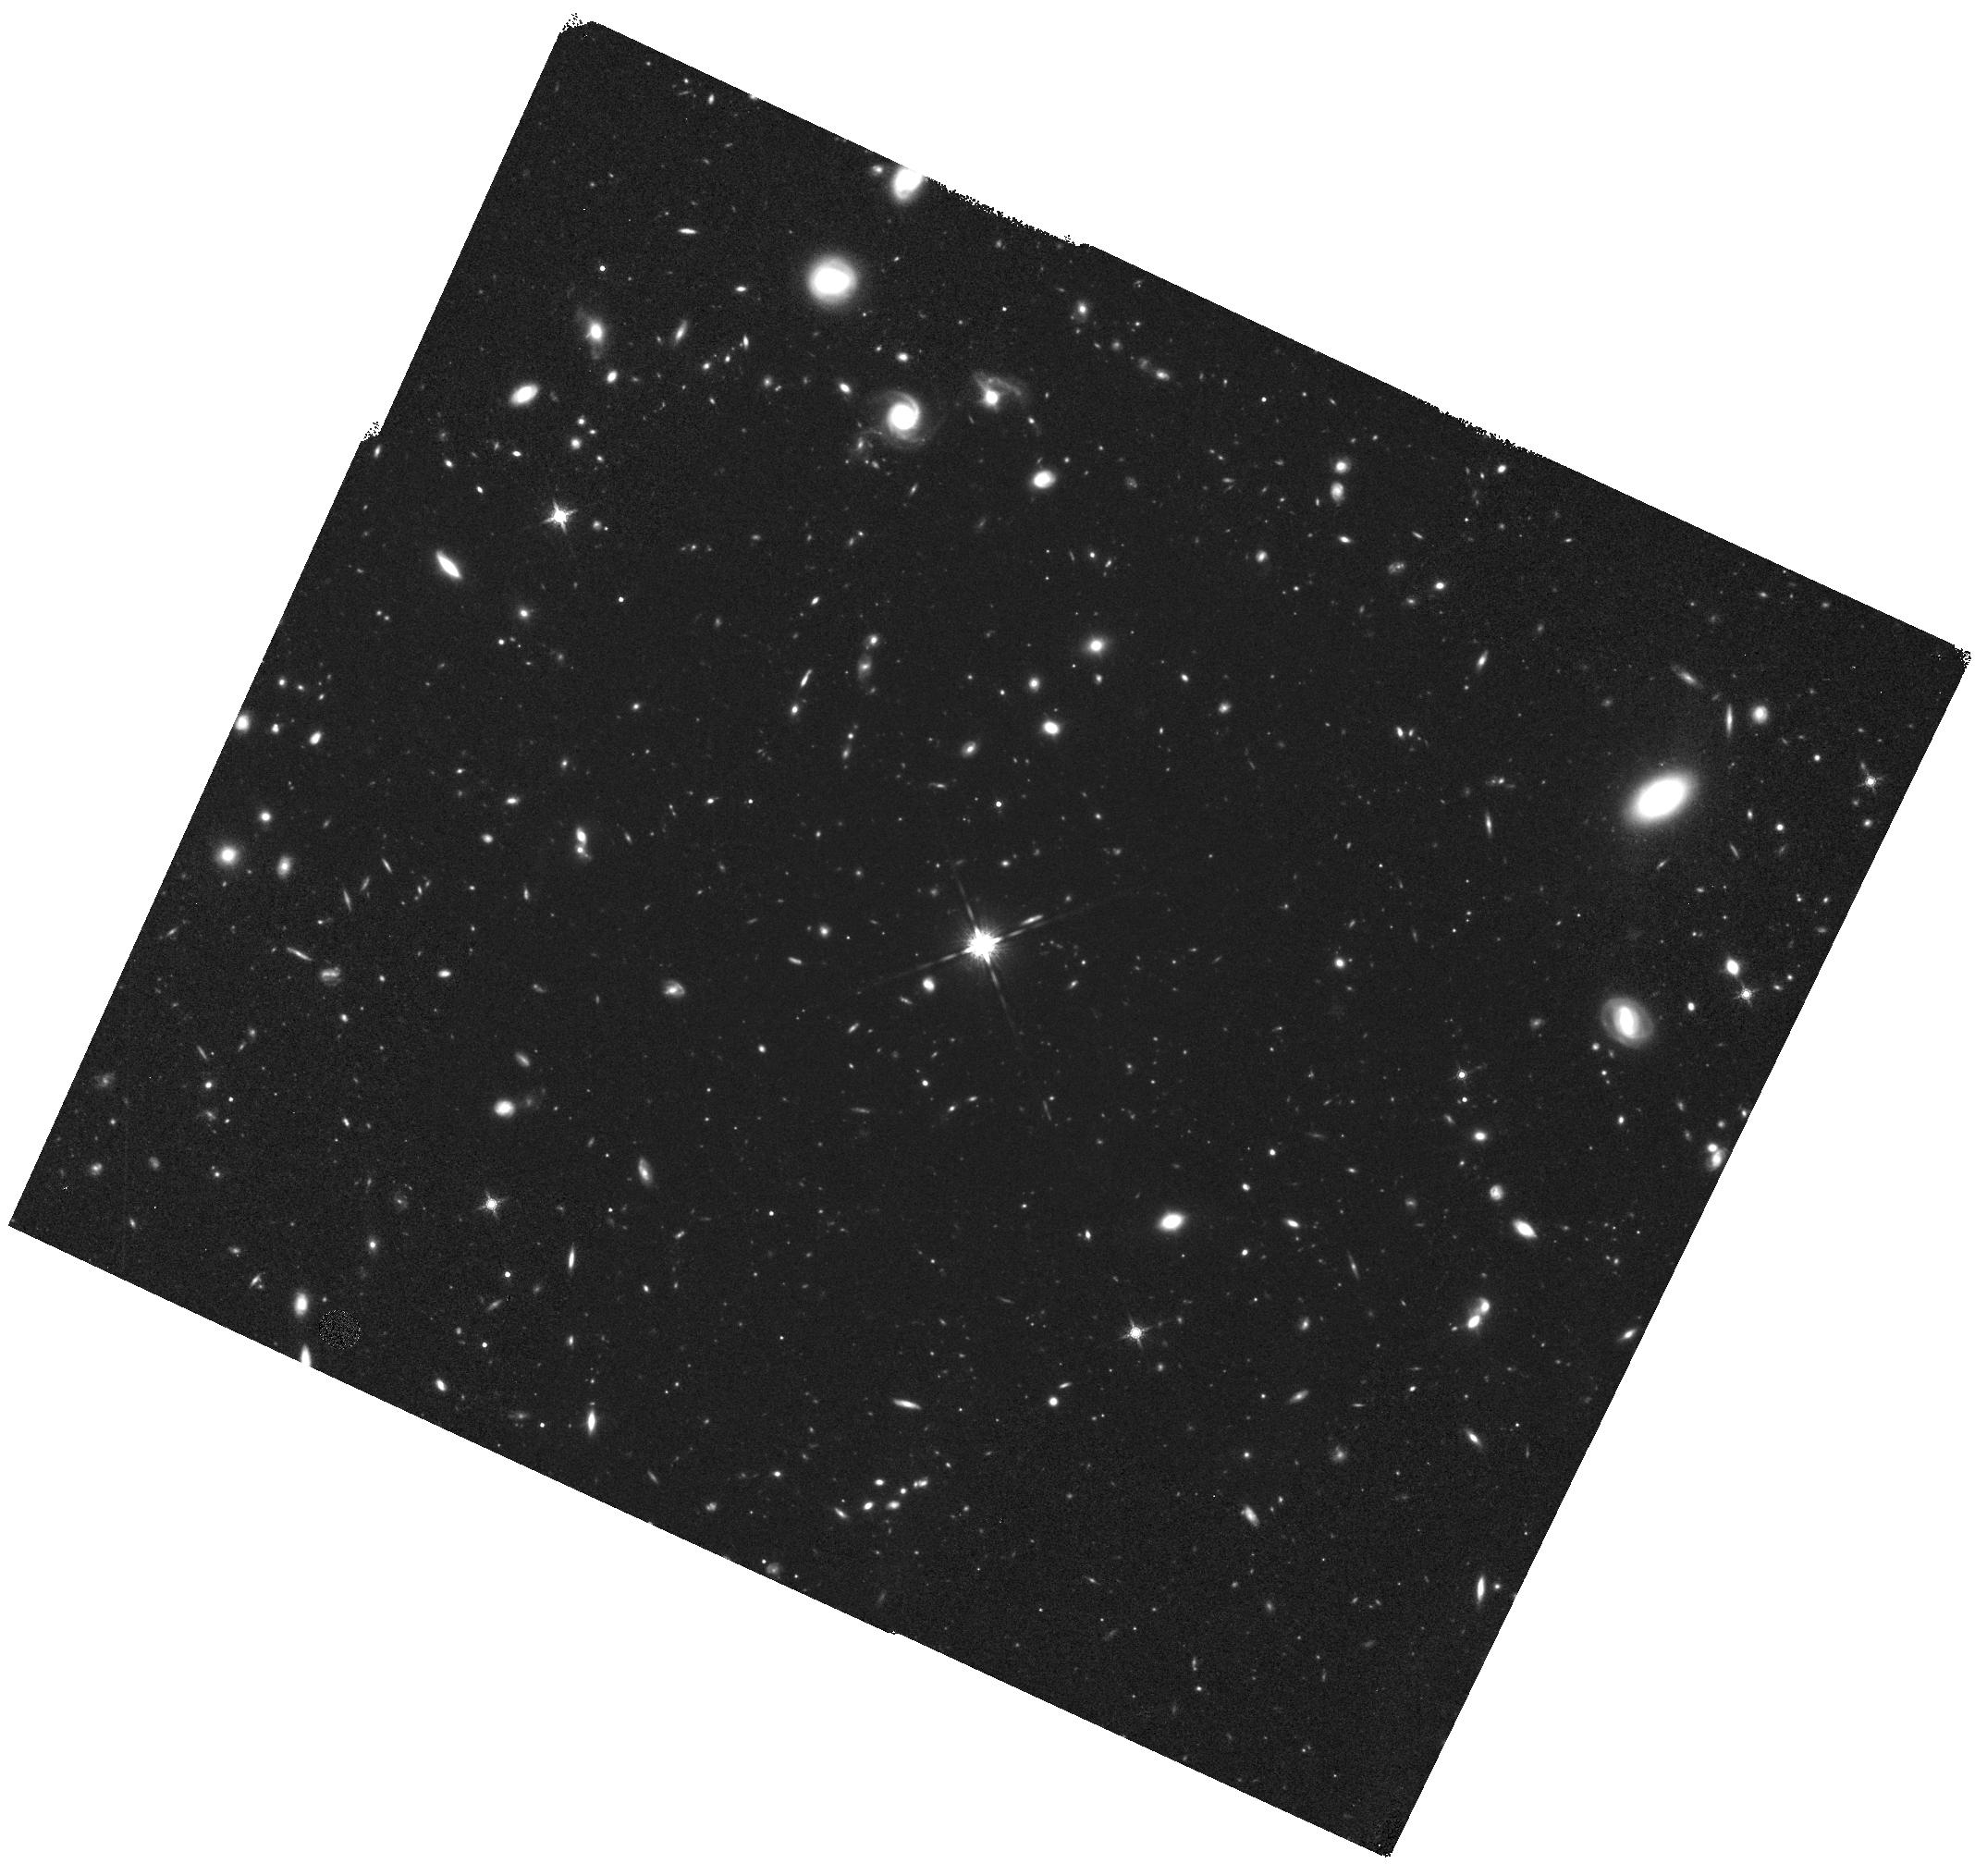
Target: GD153
Instrument: WFC3/IR
Filter: F160W
Exposure: 2.2 h
Observation ID: hst_11921_01_wfc3_ir_f160w_ibbp01

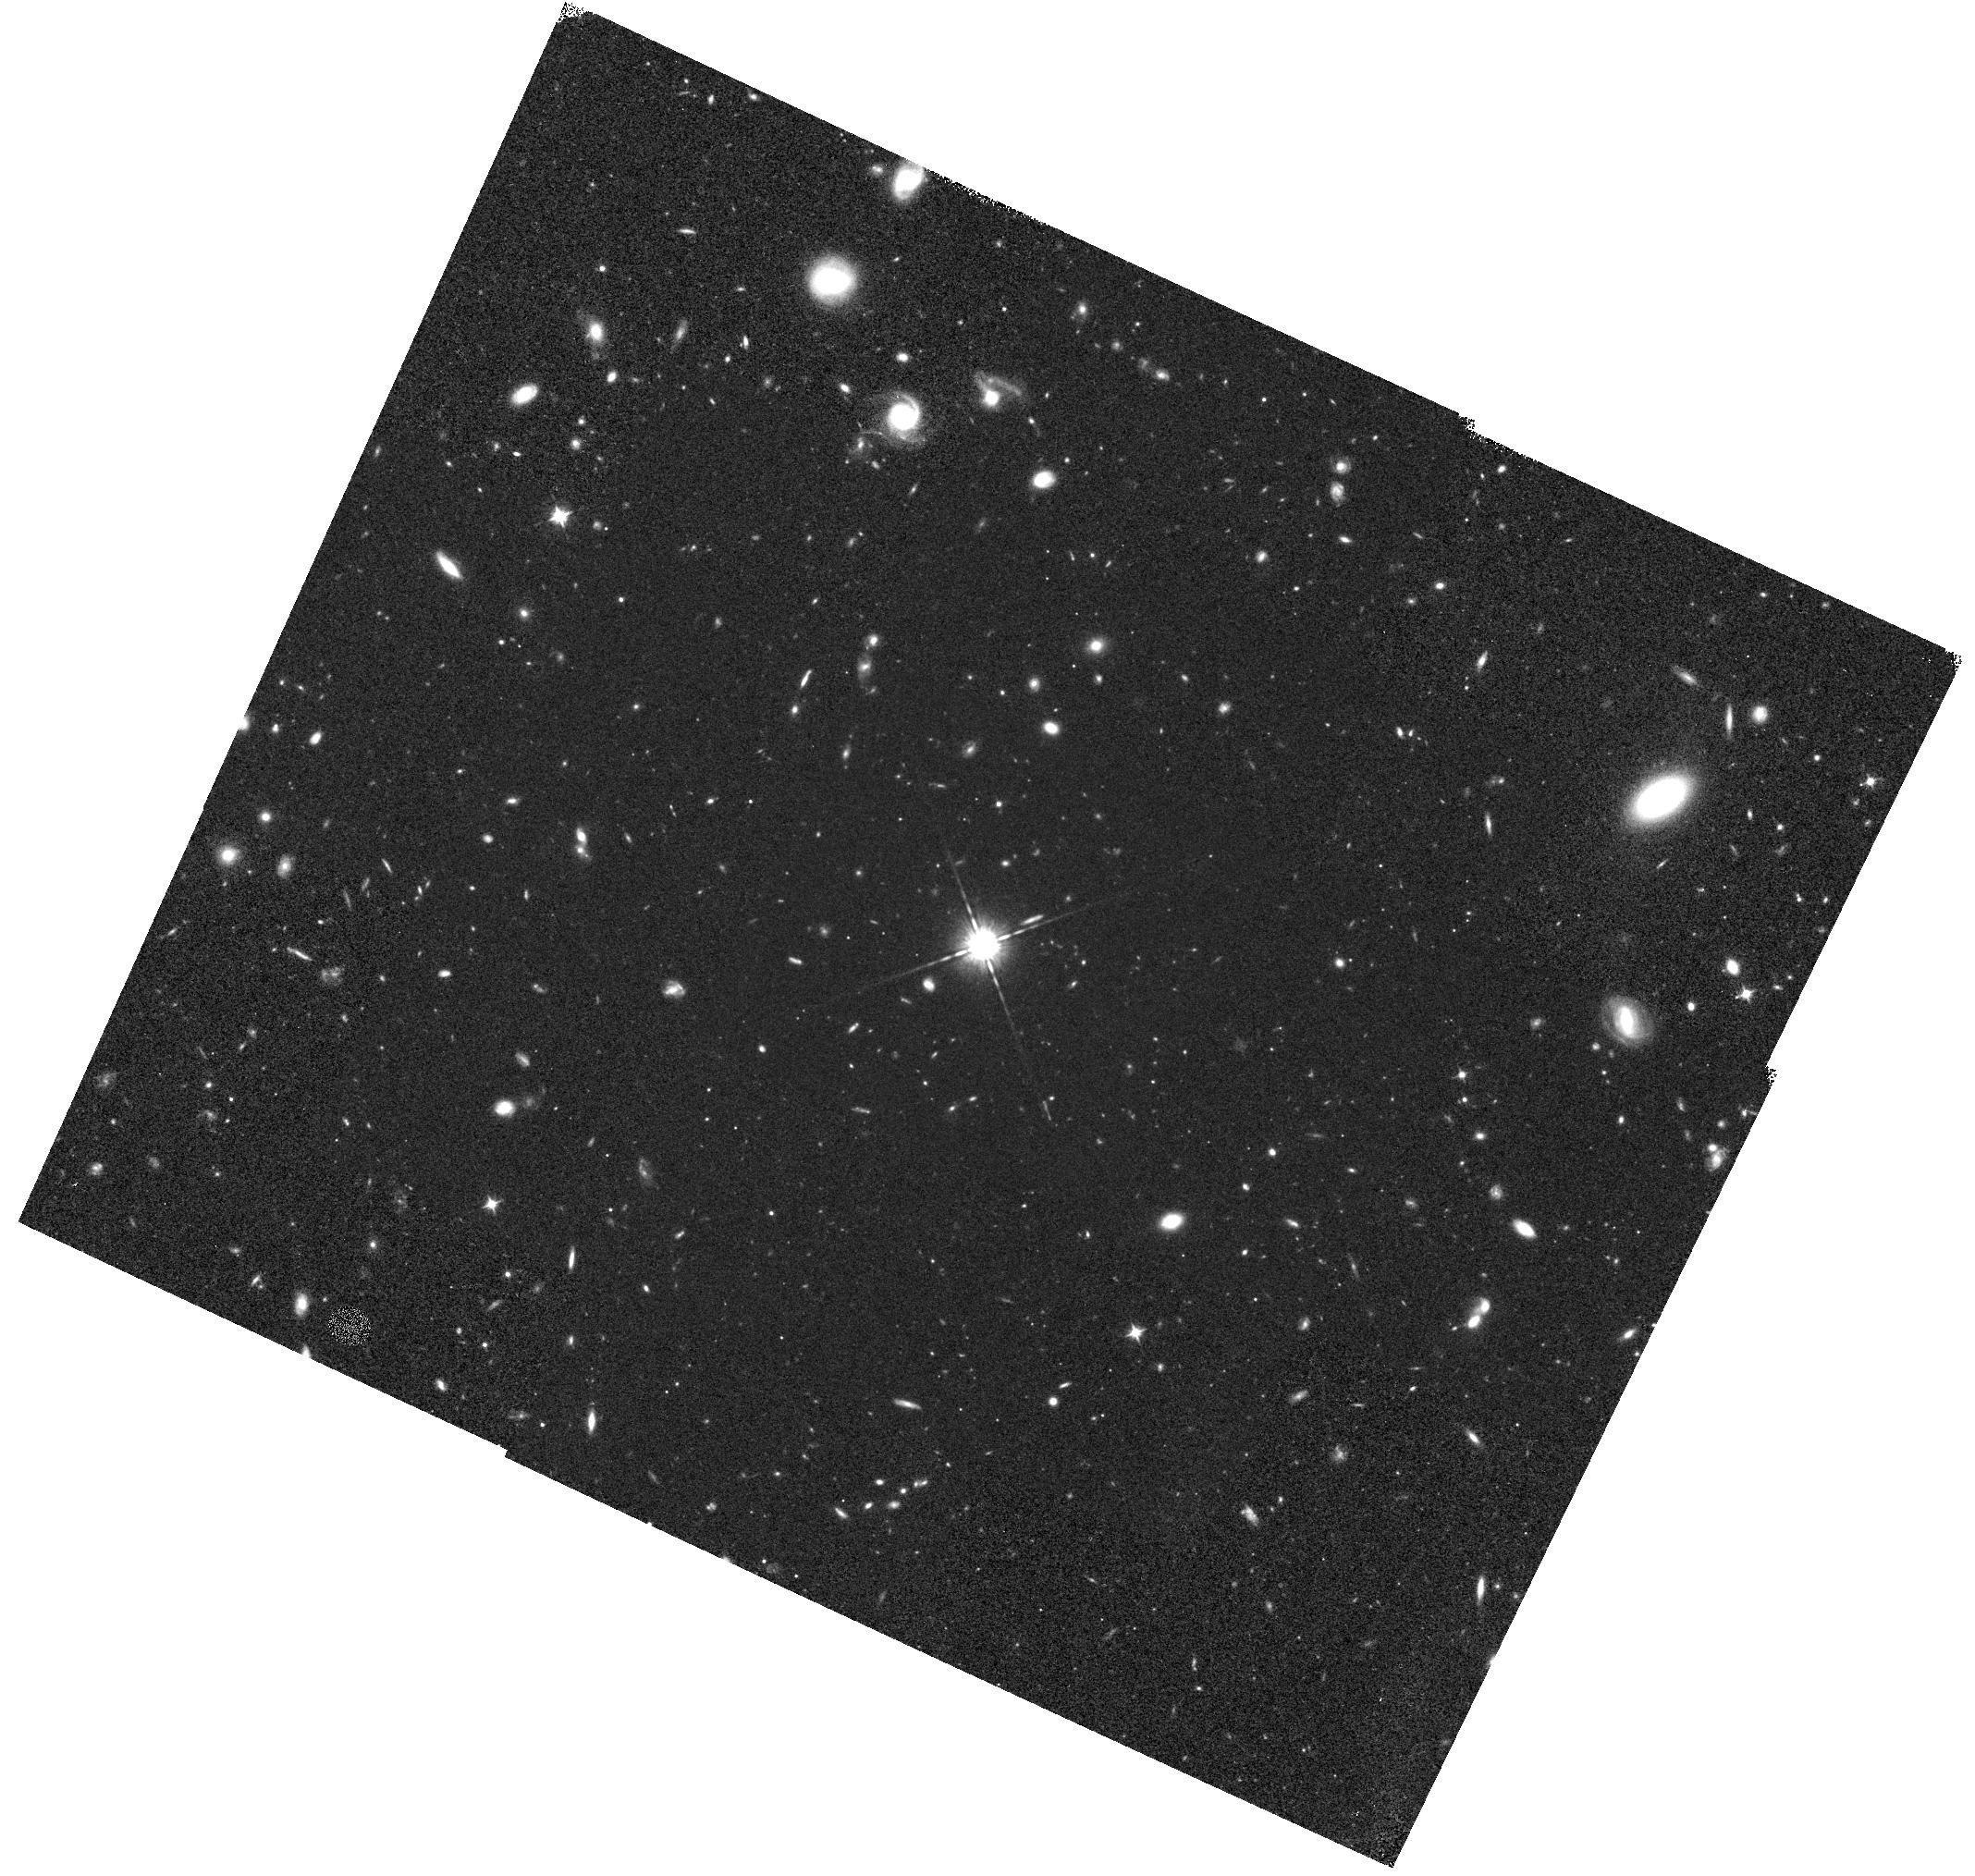
Target: GD153
Instrument: WFC3/IR
Filter: F098M
Exposure: 1.2 h
Observation ID: hst_11921_01_wfc3_ir_f098m_ibbp01

WFC3 IR PSF Wings (PI: Dressel, Linda L.)

The IR PSF wings will be evaluated at 5 field points (near the field center and corners) in two filters (F098M and F160W) to check for image stability. Full frame images of a moderately bright, isolated star will be obtained at each field position with a series of increasing exposure times designed to permit construction of a very high SNR PSF with dynamic range sufficient to evaluate the wing intensity to >5 arcsec radius. The images will also permit examination of potential straylight effects, electronic cross-talk and image persistence. This is a repeat of SMOV activity WFC3-26 (program 11439.) The results of the two programs will be compared. The data will be analyzed using the code and techniques described in ISR WFC3 2008-41 (Hartig). Profiles of encircled energy will be compared to those obtained from program 11439.